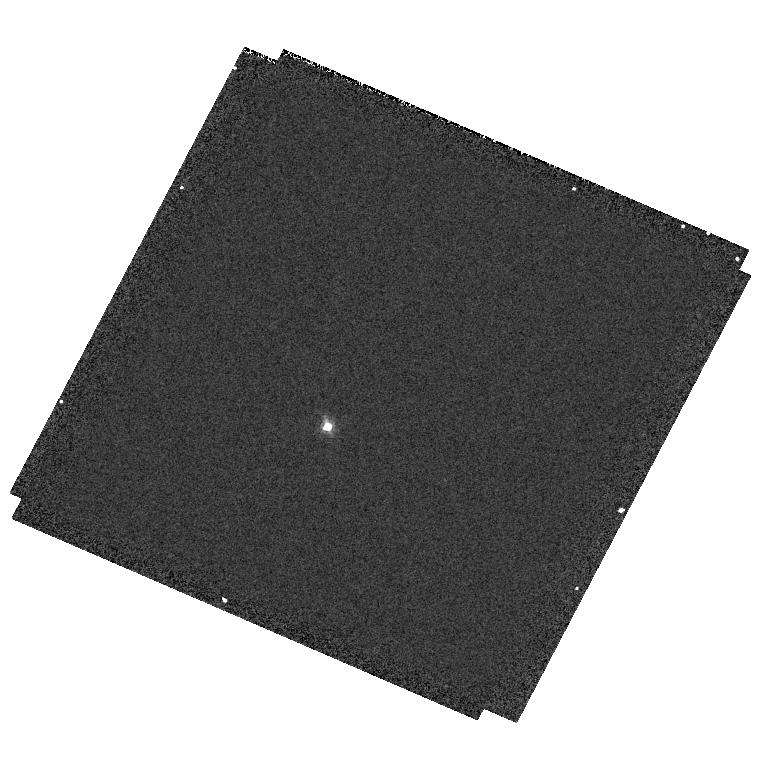
Target: GD153
Instrument: WFC3/UVIS
Filter: F656N
Exposure: 3 min
Observation ID: hst_11450_11_wfc3_uvis_f656n_iaah11

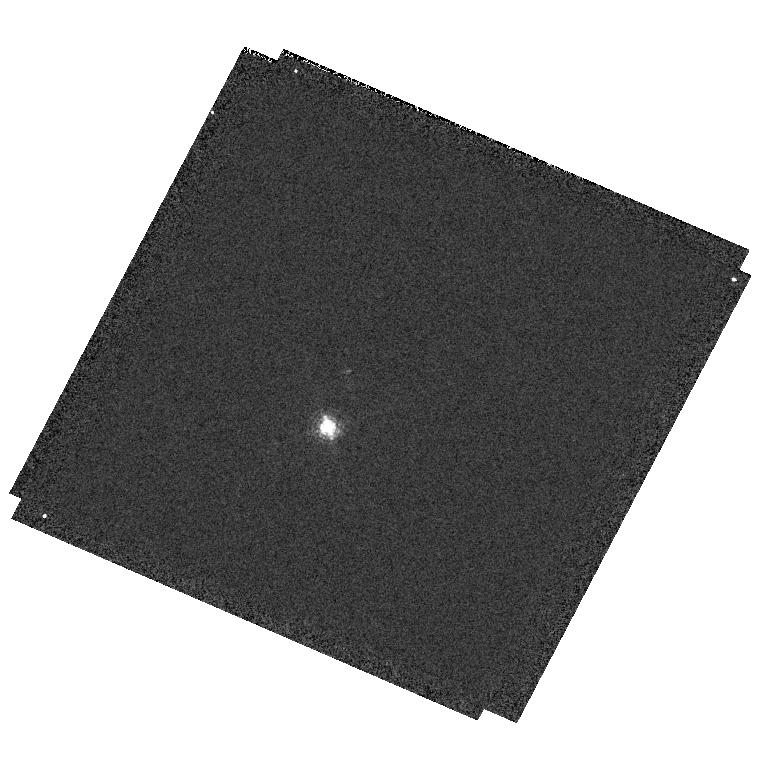
Target: GD153
Instrument: WFC3/UVIS
Filter: F665N
Exposure: 1 min
Observation ID: hst_11450_11_wfc3_uvis_f665n_iaah11

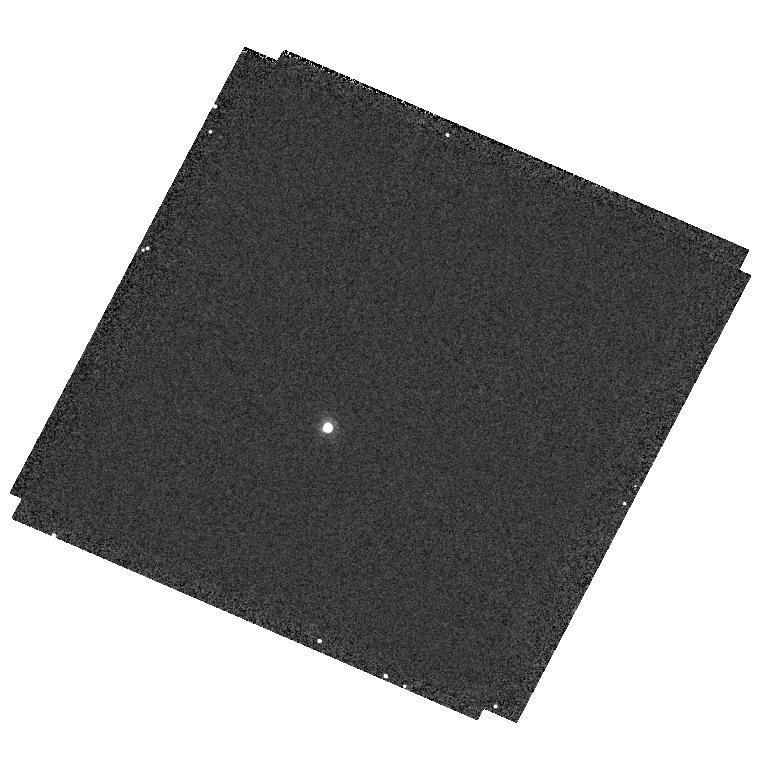
Target: GD153
Instrument: WFC3/UVIS
Filter: F953N
Exposure: 4 min
Observation ID: hst_11450_11_wfc3_uvis_f953n_iaah11

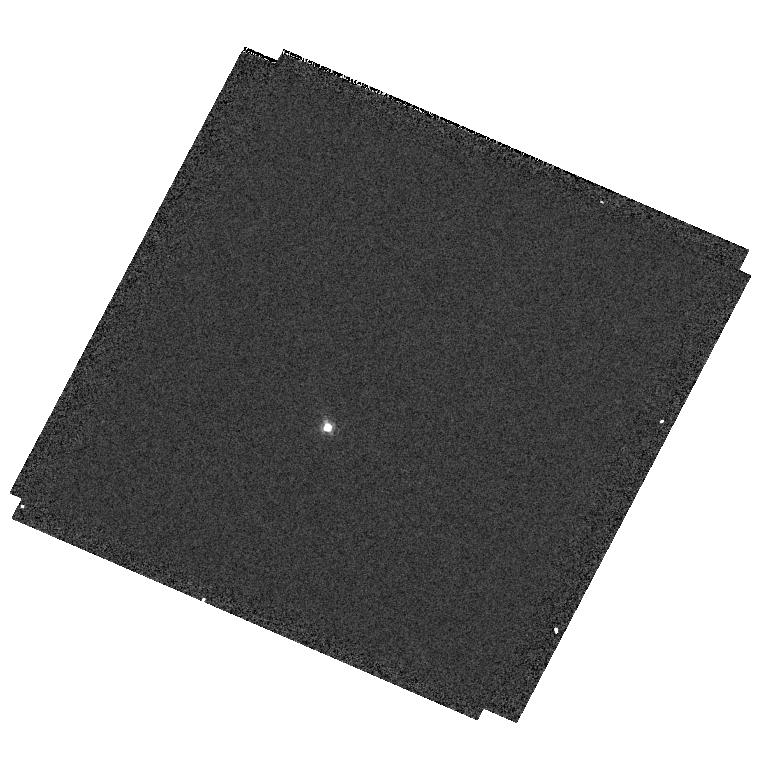
Target: GD153
Instrument: WFC3/UVIS
Filter: F658N
Exposure: 1 min
Observation ID: hst_11450_11_wfc3_uvis_f658n_iaah11

UVIS Photometric Zero Points (PI: Kalirai, Jason)

This proposal obtains the photometric zero points in 16 WFC3/UVIS priority-1 filters, 20 WFC3/UVIS priority-2 filters, and 1 WFC3/UVIS ERO filter using a hot DA white dwarf. The observations are repeated at intervals of 1 day, 7 days, and 30 days, to monitor photometric stability in 8 of the priority-1 filters, with emphasis in the UV where contamination would have the strongest effects.